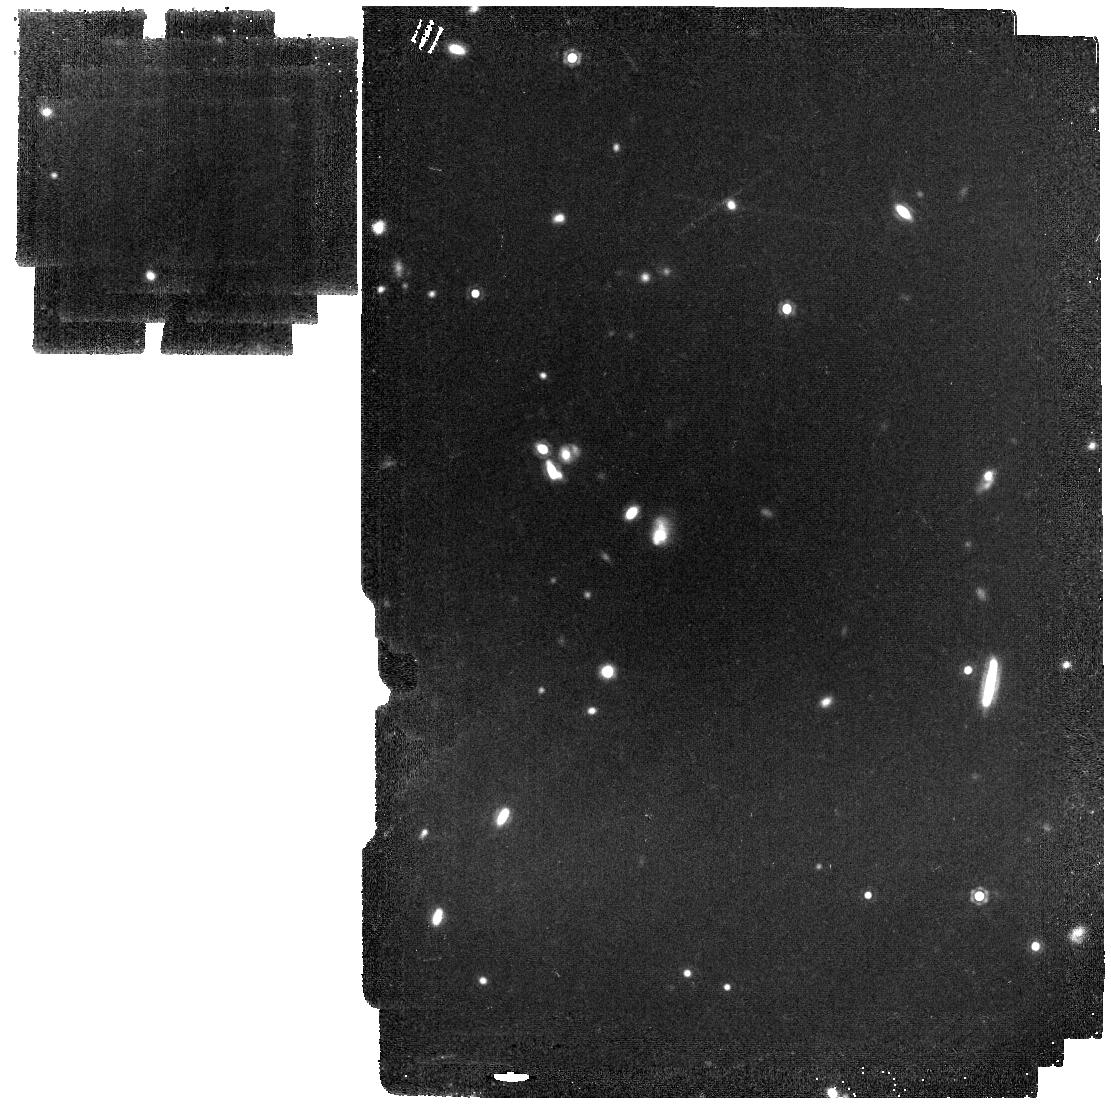
Target: XDF-OFFCENTER-TILE-2. Instrument: MIRI. Filter: F1500W. Exposure: 19 min. Observation ID: jw01207-o005_t010_miri_f1500w

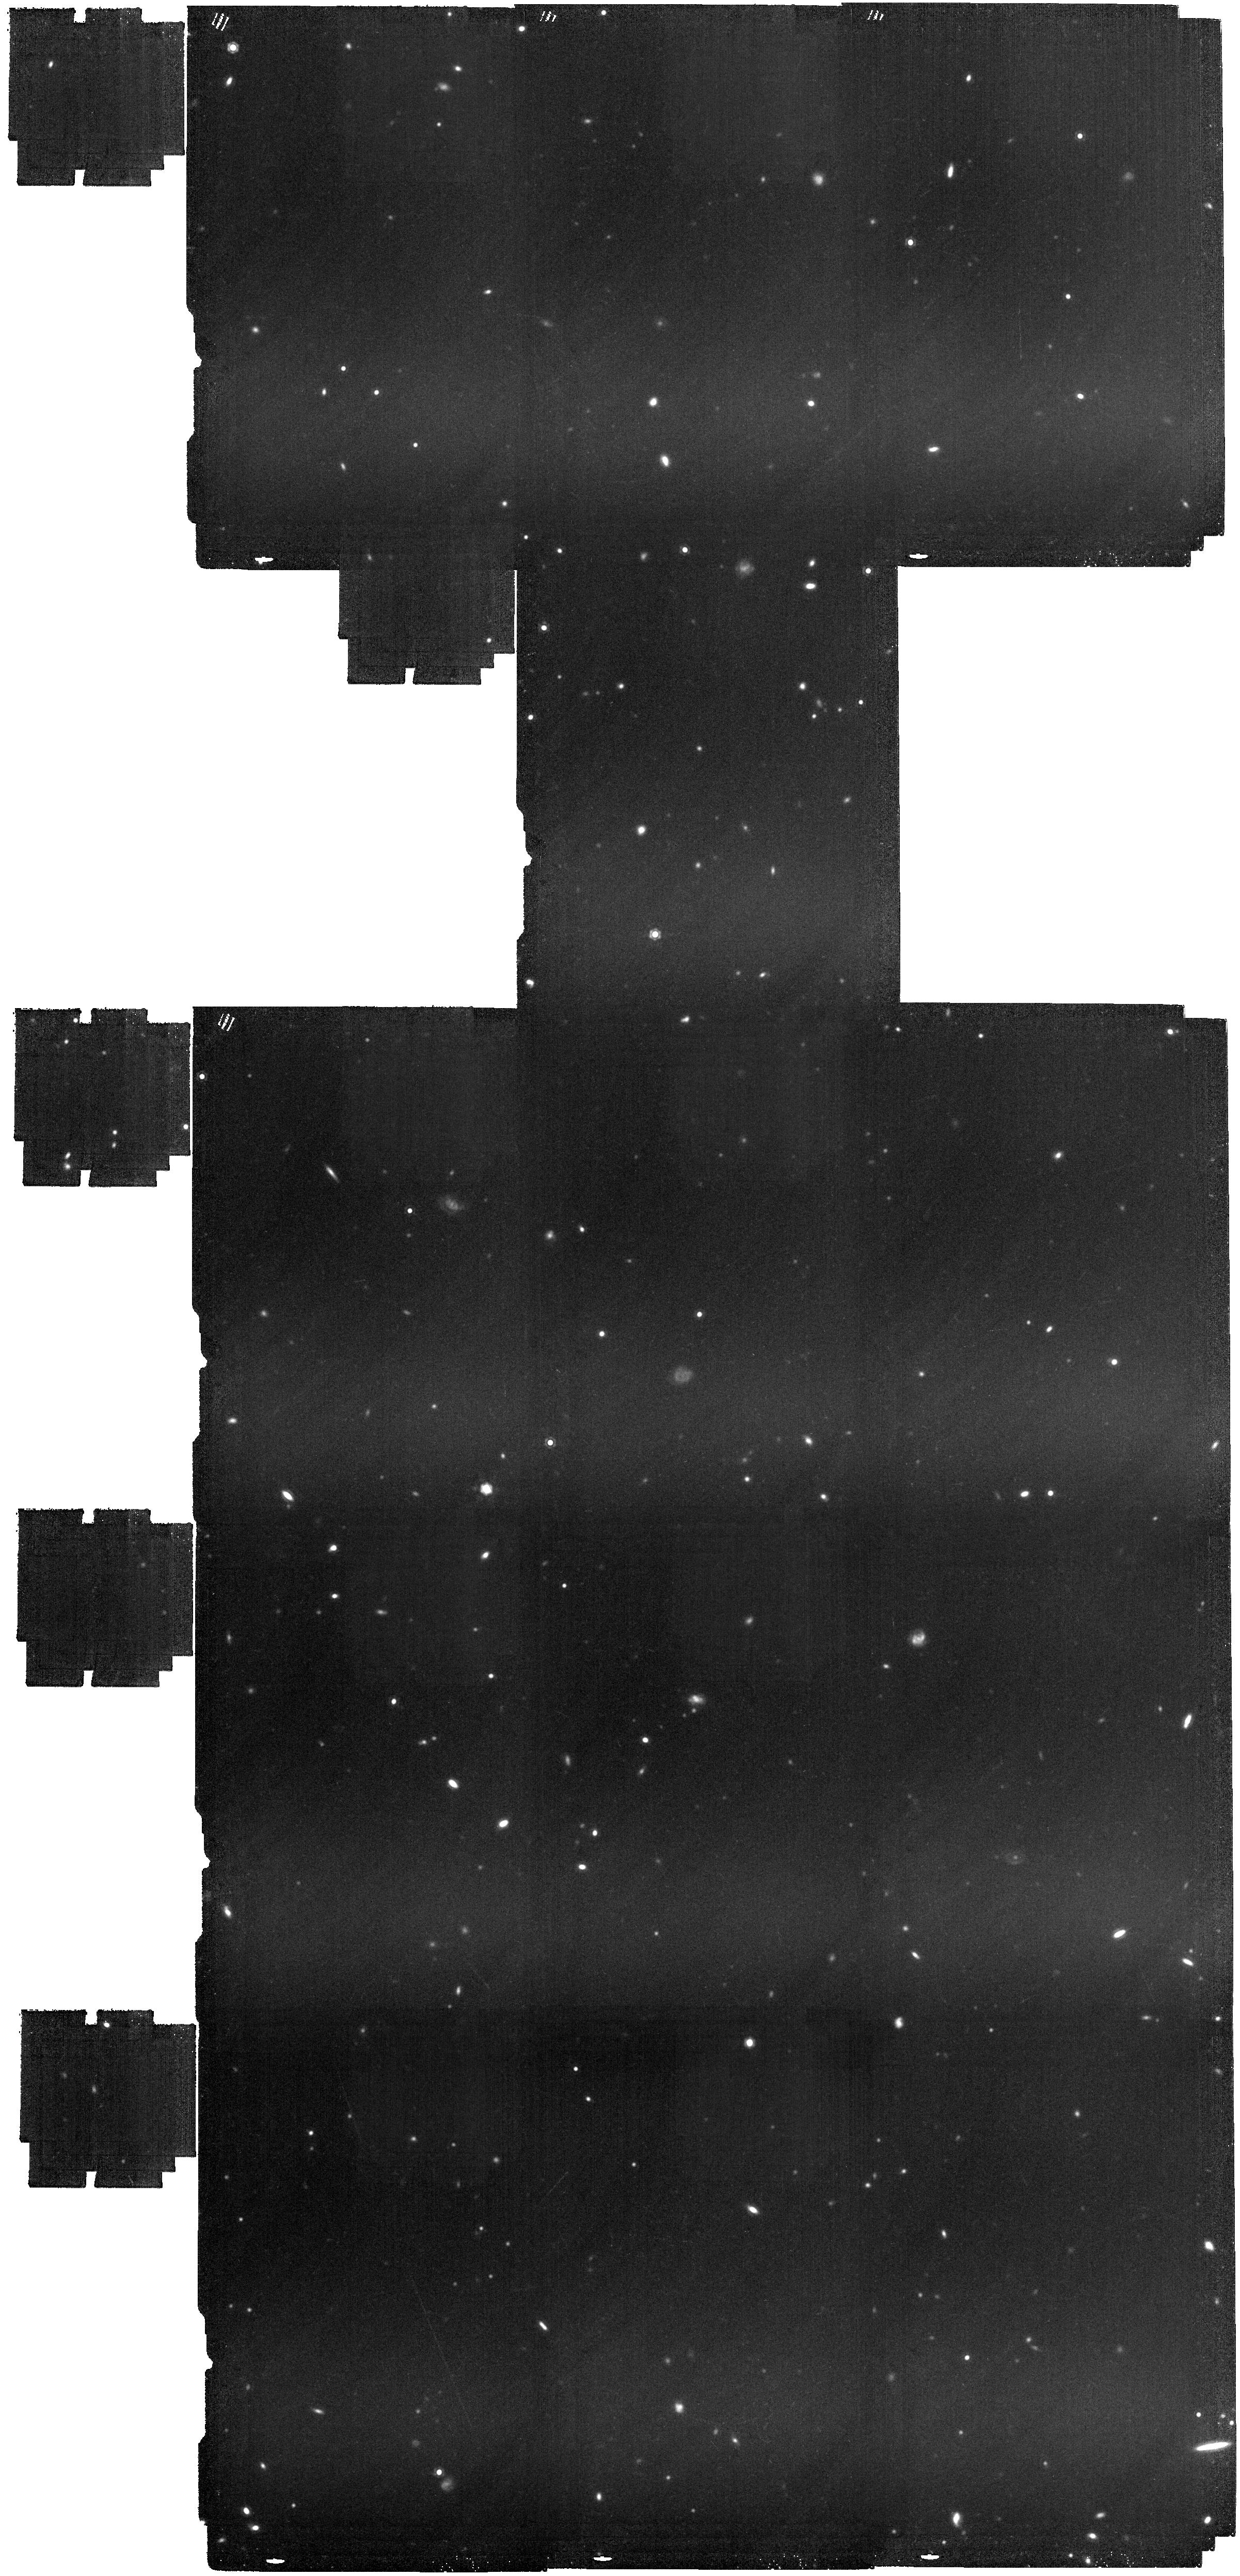
Target: XDF-OFFCENTER. Instrument: MIRI. Filter: F1800W. Exposure: 2.7 h. Observation ID: jw01207-o001_t001_miri_f1800w

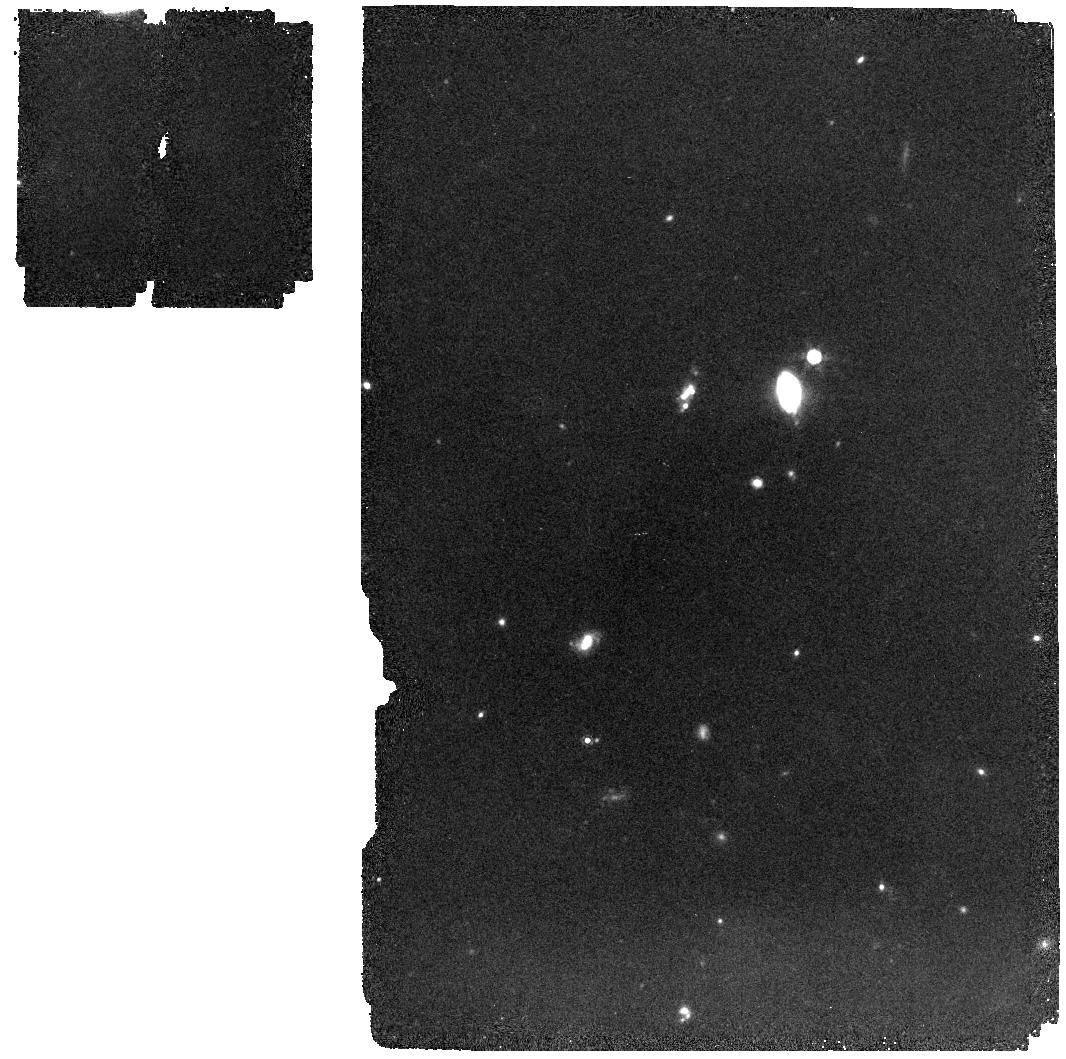
Target: XDF-OFFCENTER-TILE-6. Instrument: MIRI. Filter: F1000W. Exposure: 11 min. Observation ID: jw01207-o006_t011_miri_f1000w

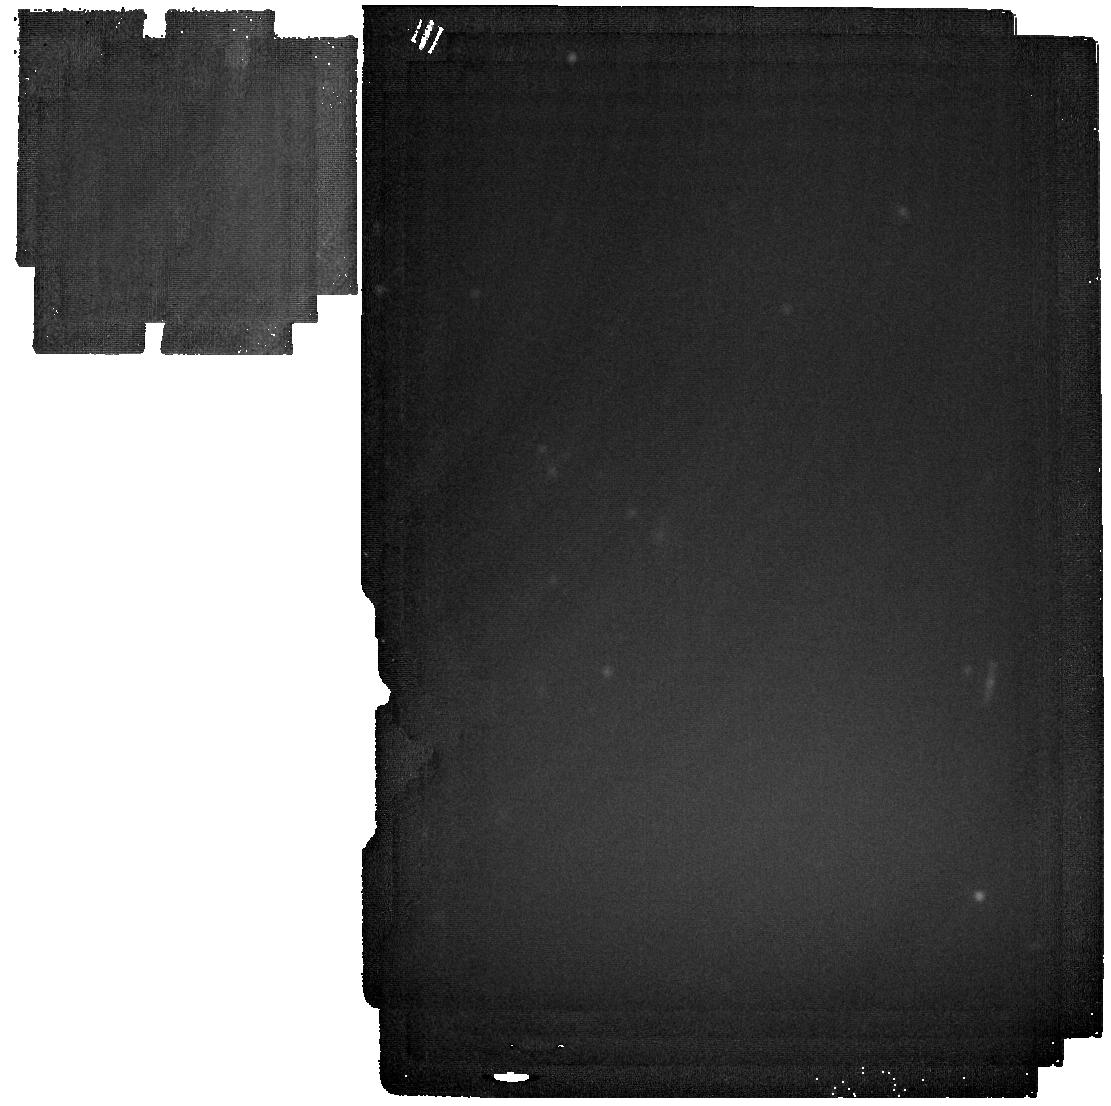
Target: XDF-OFFCENTER-TILE-2. Instrument: MIRI. Filter: F2550W. Exposure: 14 min. Observation ID: jw01207-o005_t010_miri_f2550w

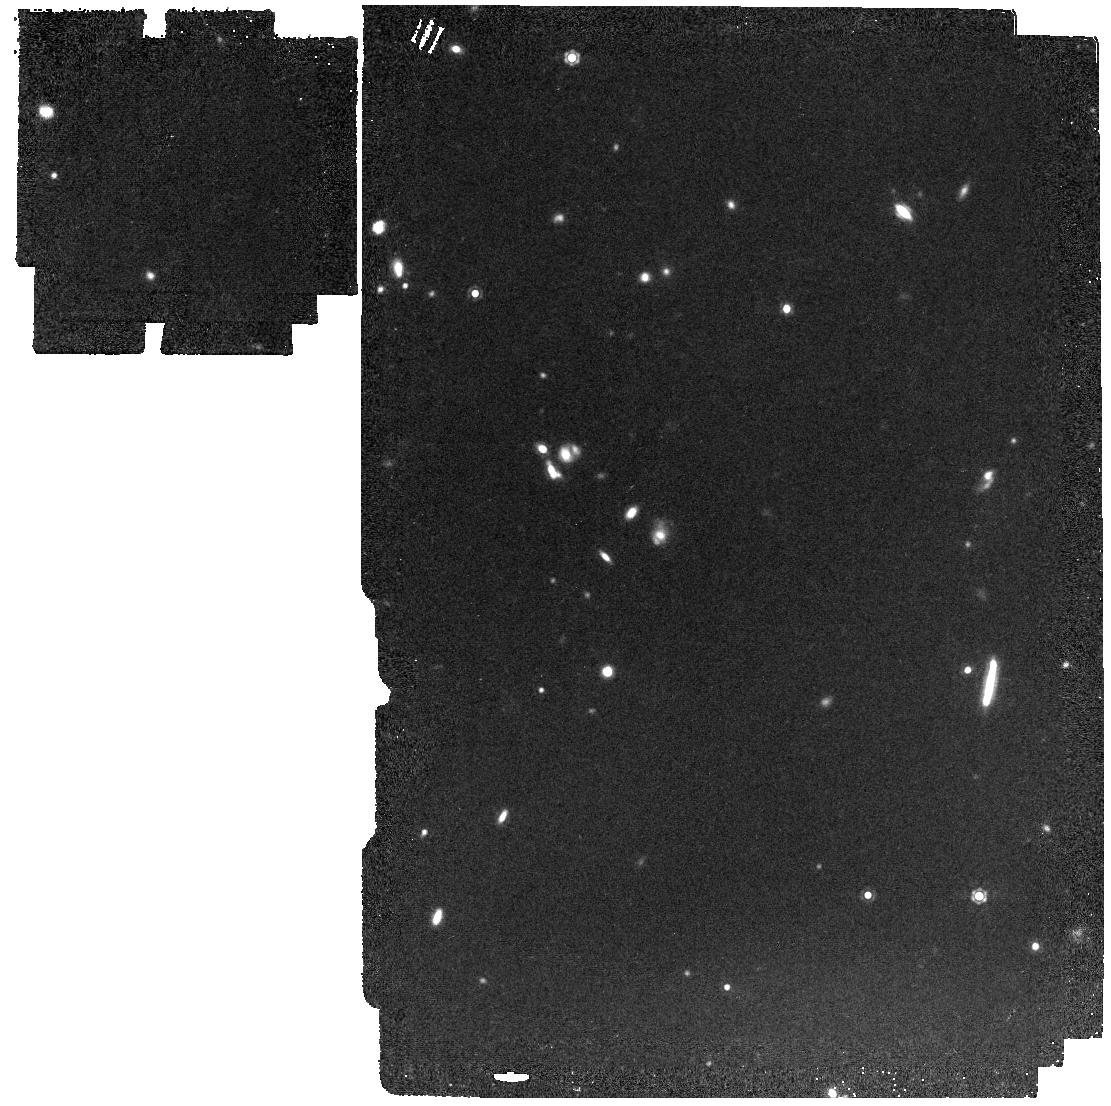
Target: XDF-OFFCENTER-TILE-2. Instrument: MIRI. Filter: F1280W. Exposure: 13 min. Observation ID: jw01207-o005_t010_miri_f1280w

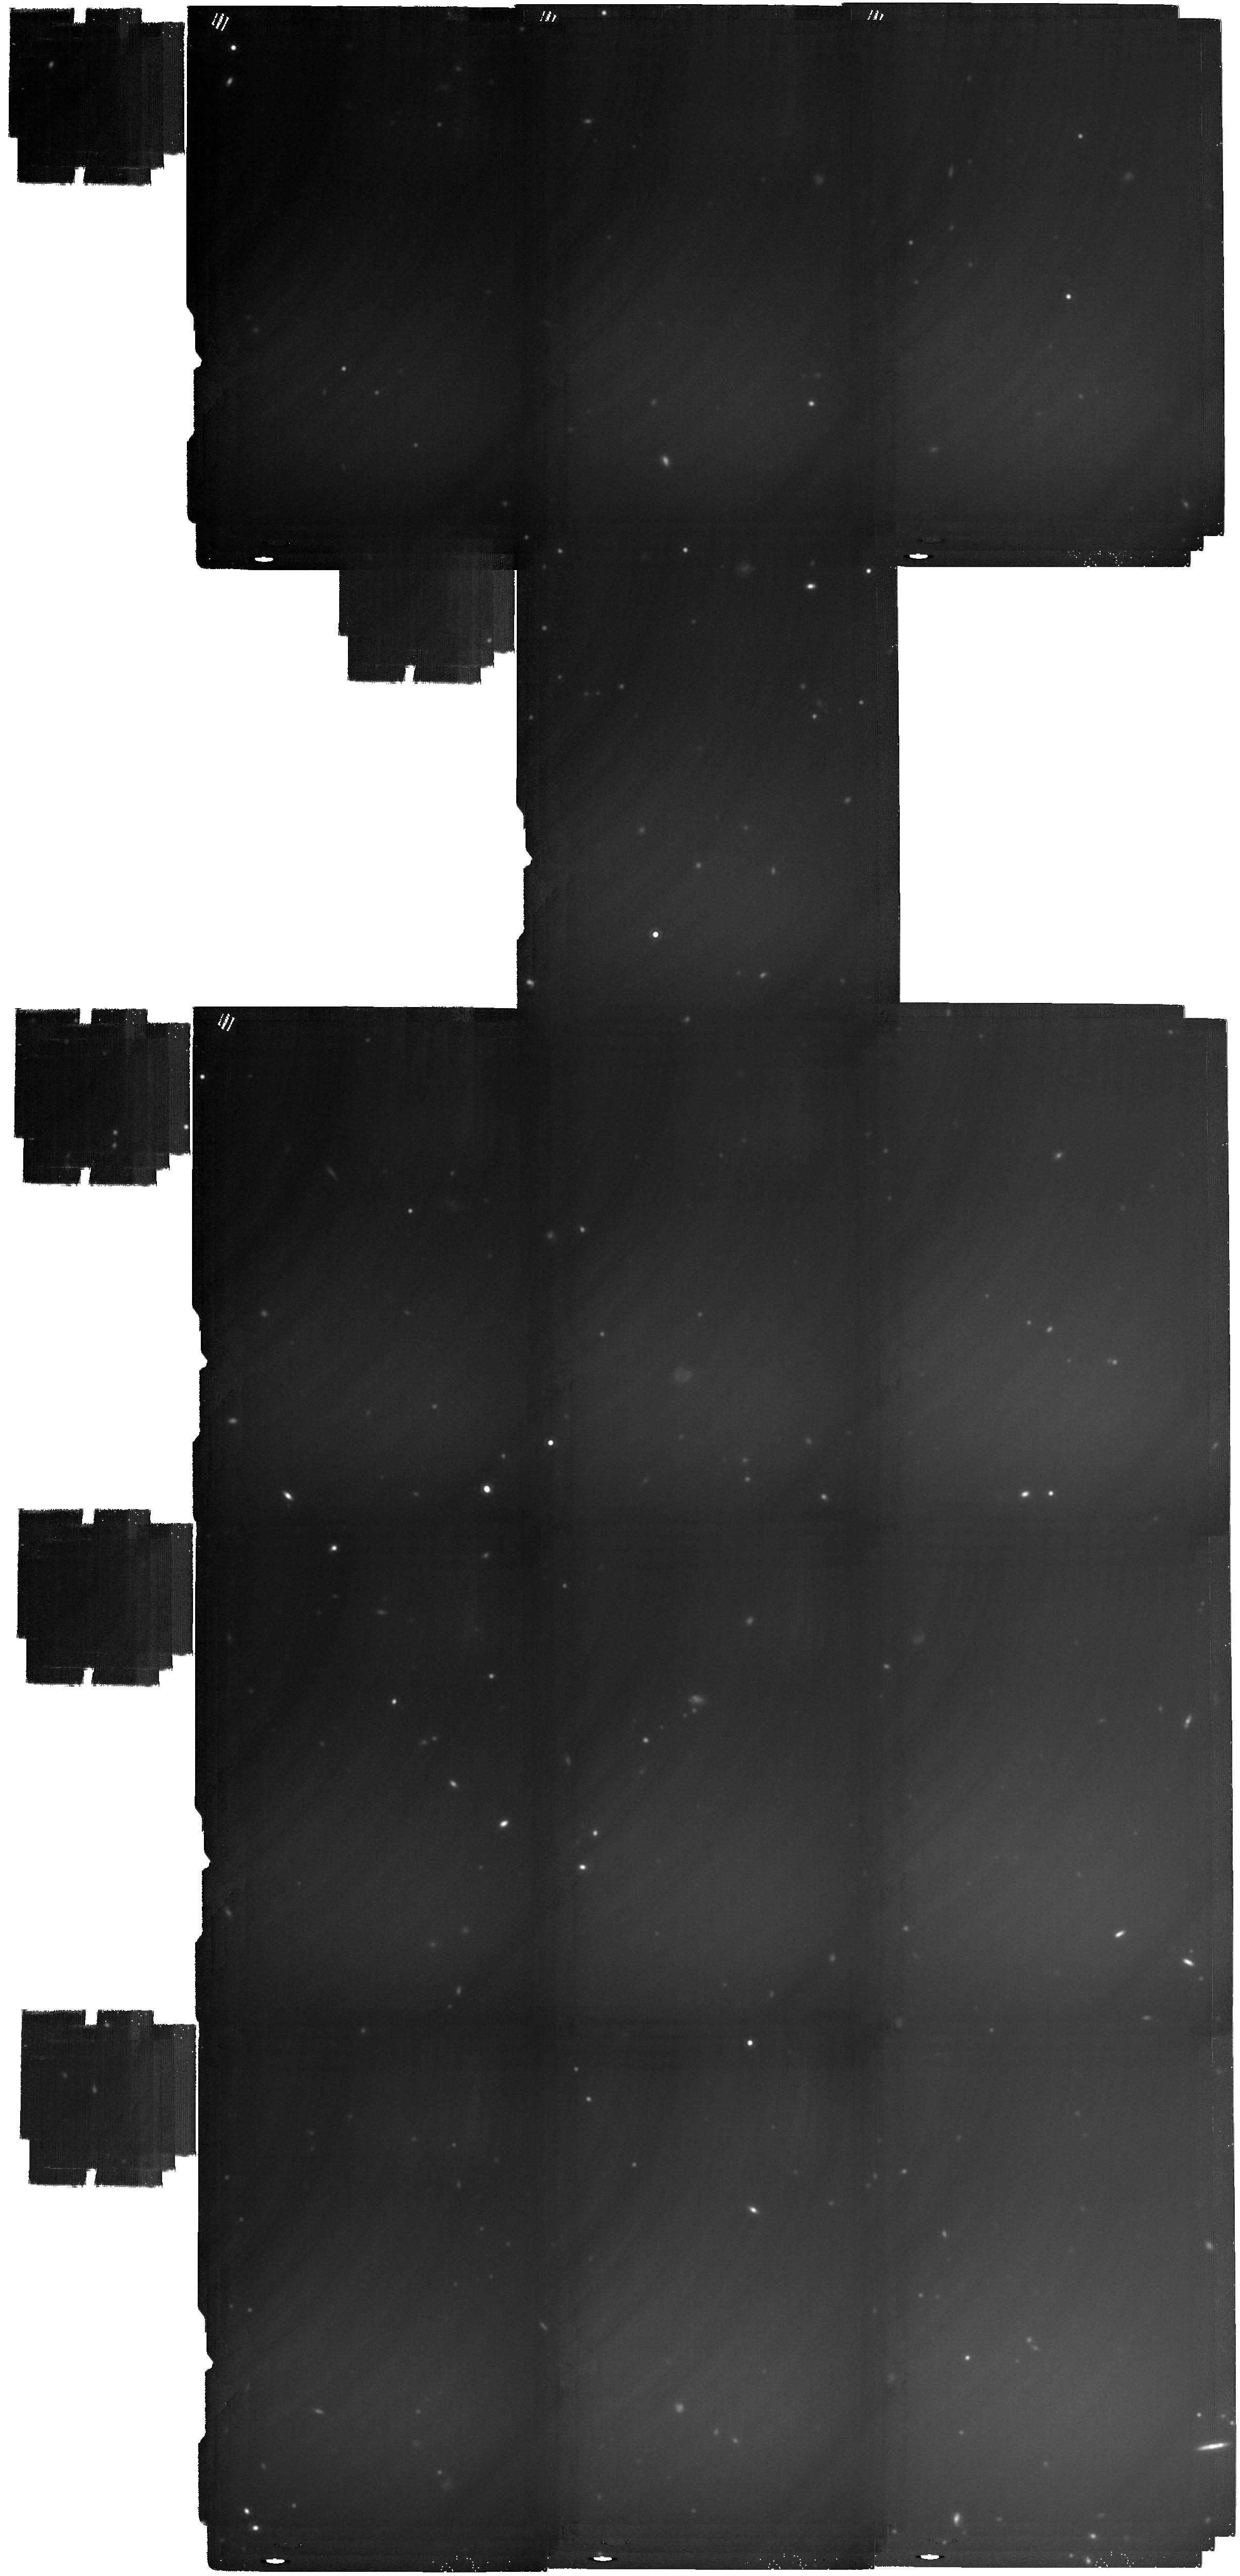
Target: XDF-OFFCENTER. Instrument: MIRI. Filter: F2100W. Exposure: 7.9 h. Observation ID: jw01207-o001_t001_miri_f2100w

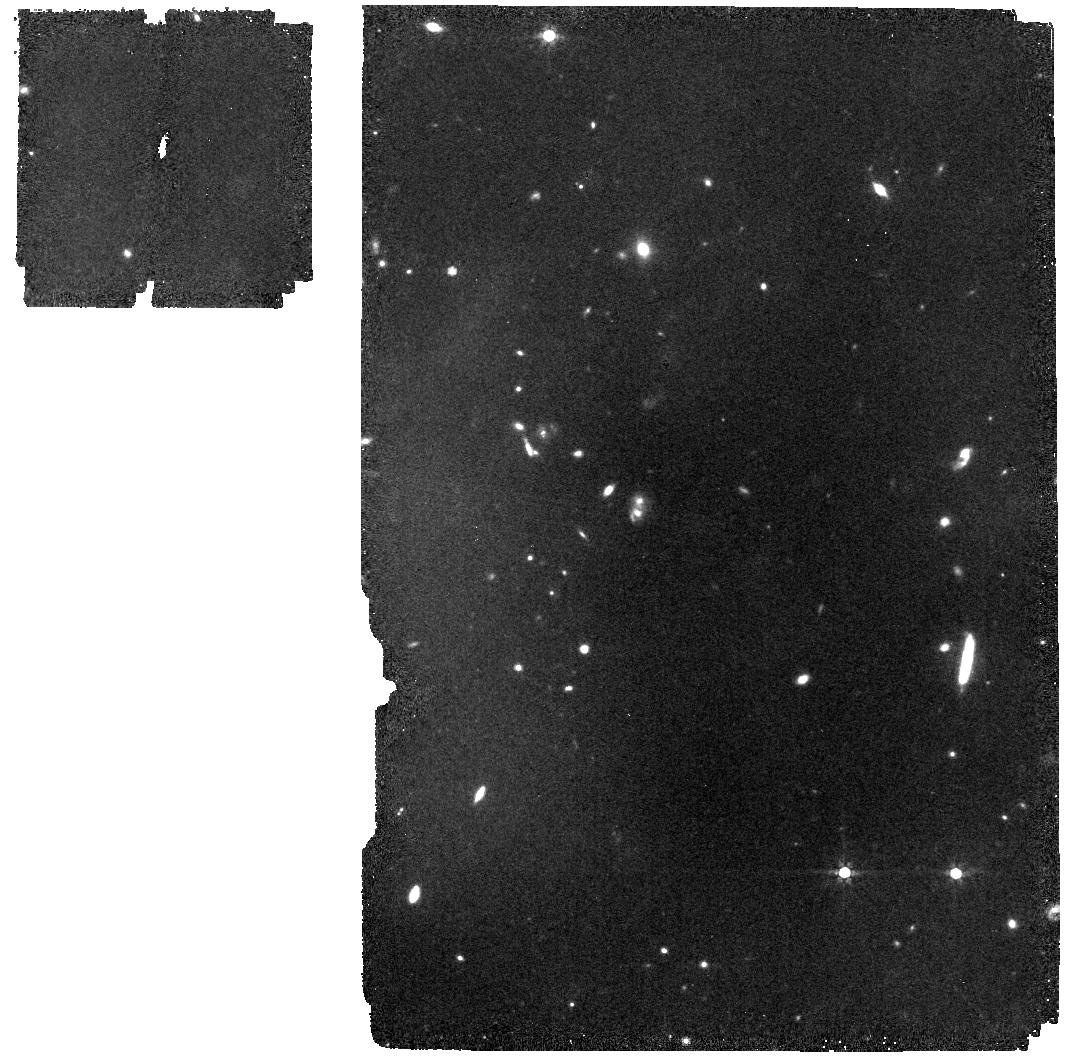
Target: XDF-OFFCENTER-TILE-2. Instrument: MIRI. Filter: F770W. Exposure: 14 min. Observation ID: jw01207-o005_t010_miri_f770w

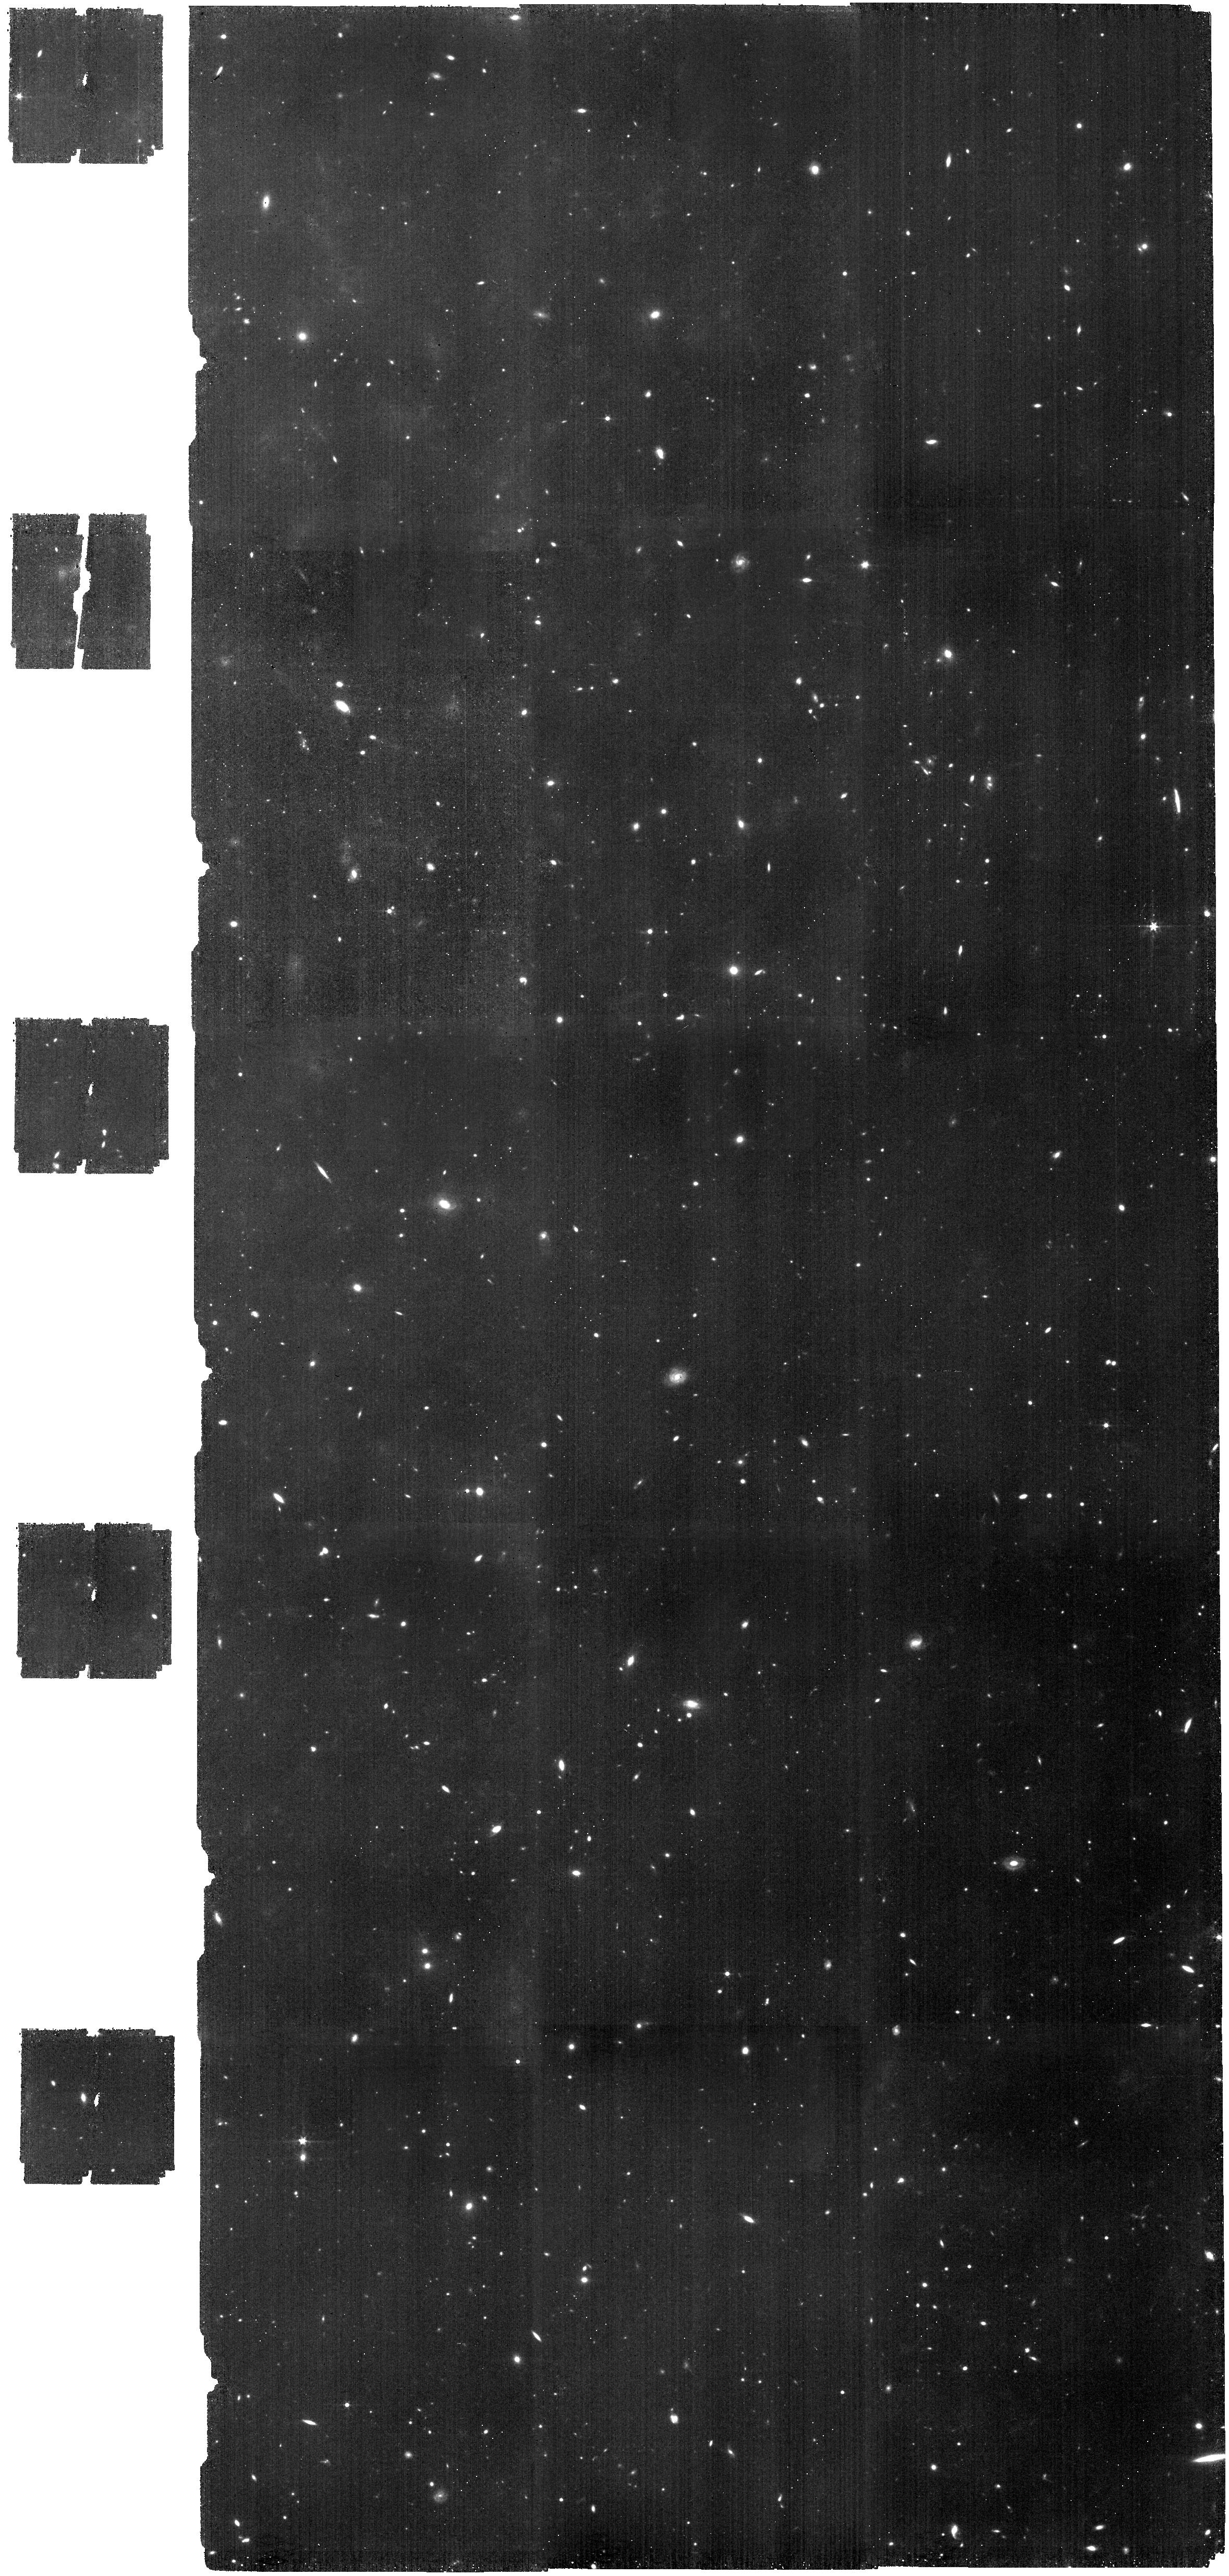
Target: XDF-OFFCENTER. Instrument: MIRI. Filter: F560W. Exposure: 2.6 h. Observation ID: jw01207-o001_t001_miri_f560w

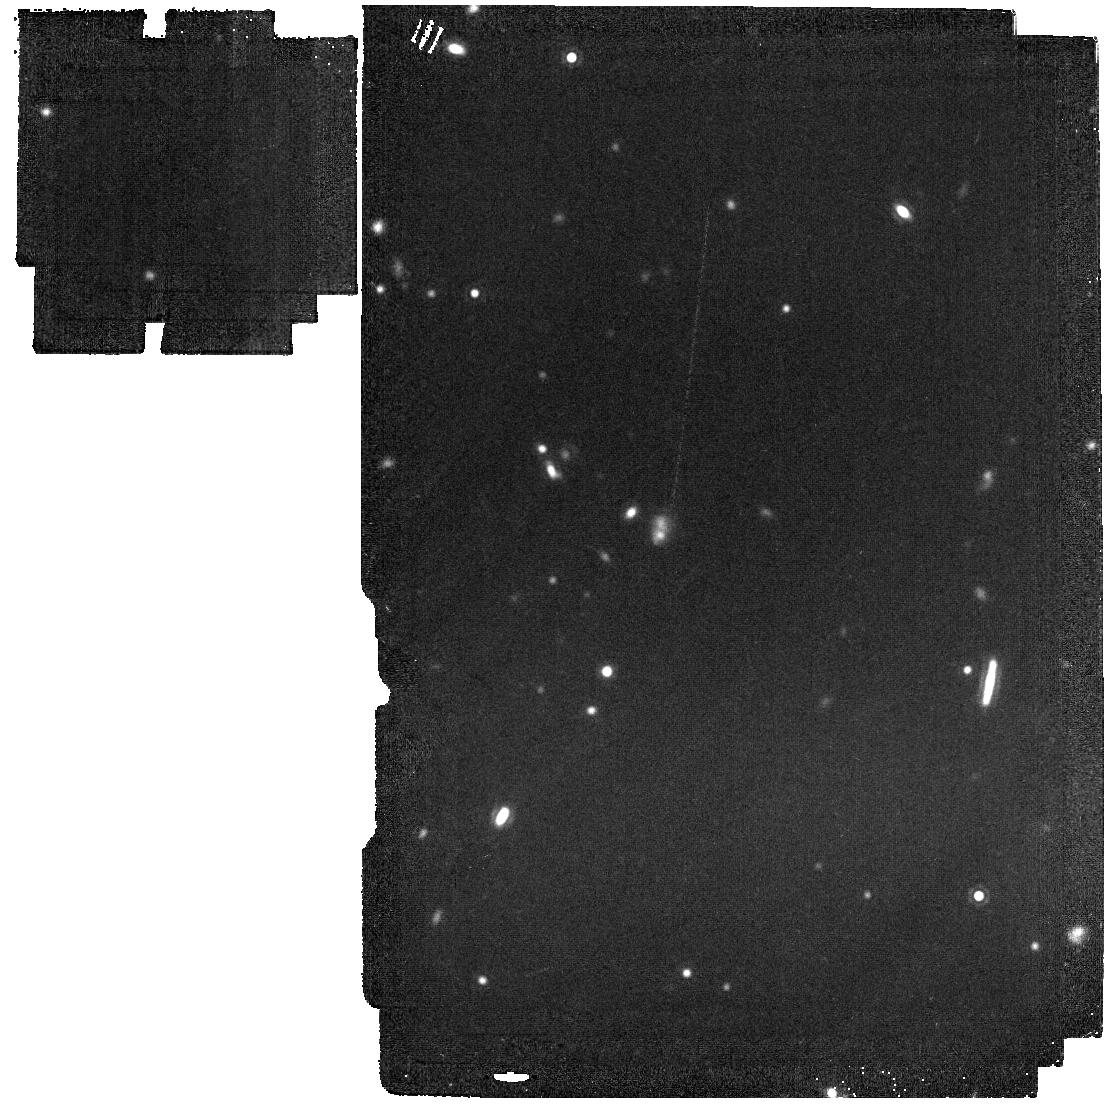
Target: XDF-OFFCENTER-TILE-2. Instrument: MIRI. Filter: F1800W. Exposure: 13 min. Observation ID: jw01207-o005_t010_miri_f1800w

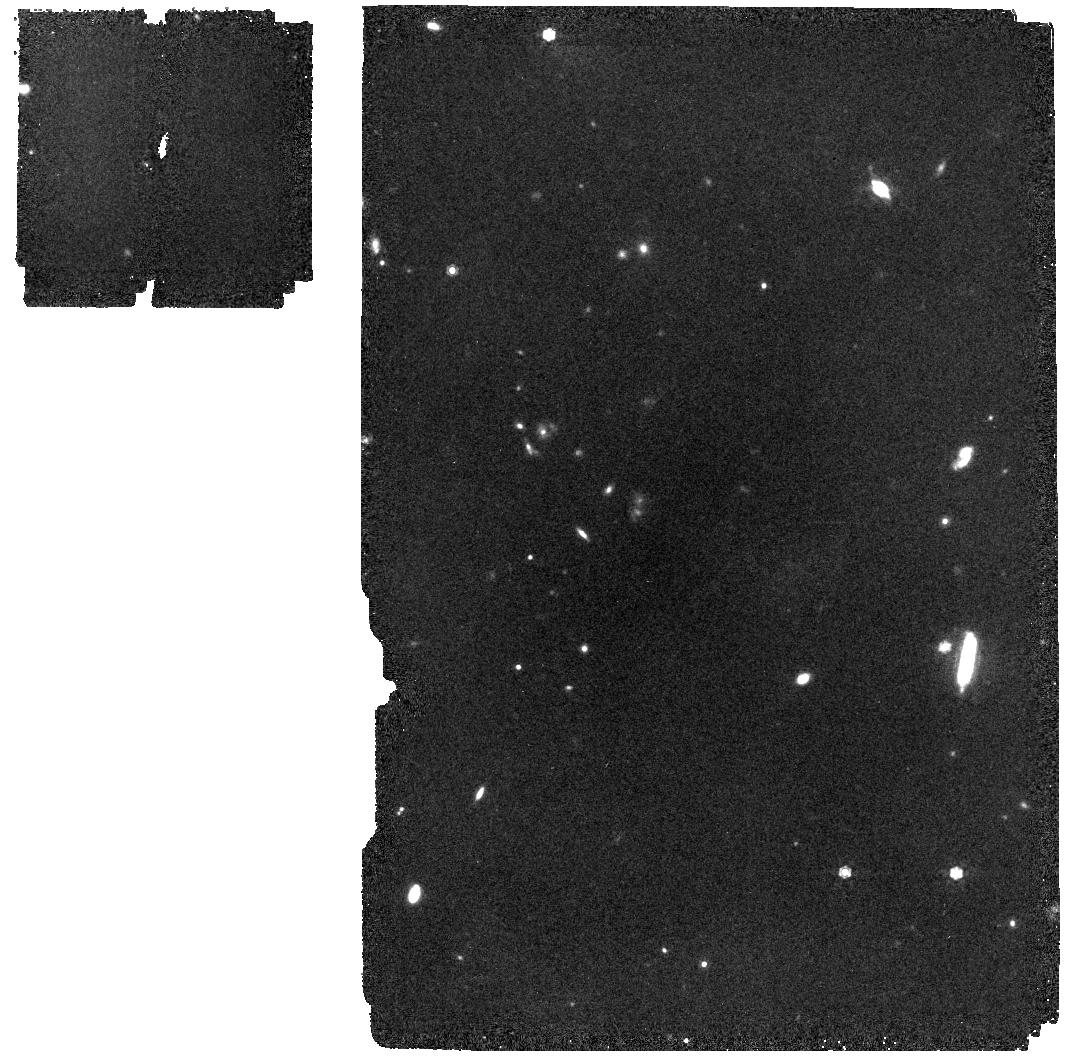
Target: XDF-OFFCENTER-TILE-2. Instrument: MIRI. Filter: F1000W. Exposure: 11 min. Observation ID: jw01207-o005_t010_miri_f1000w

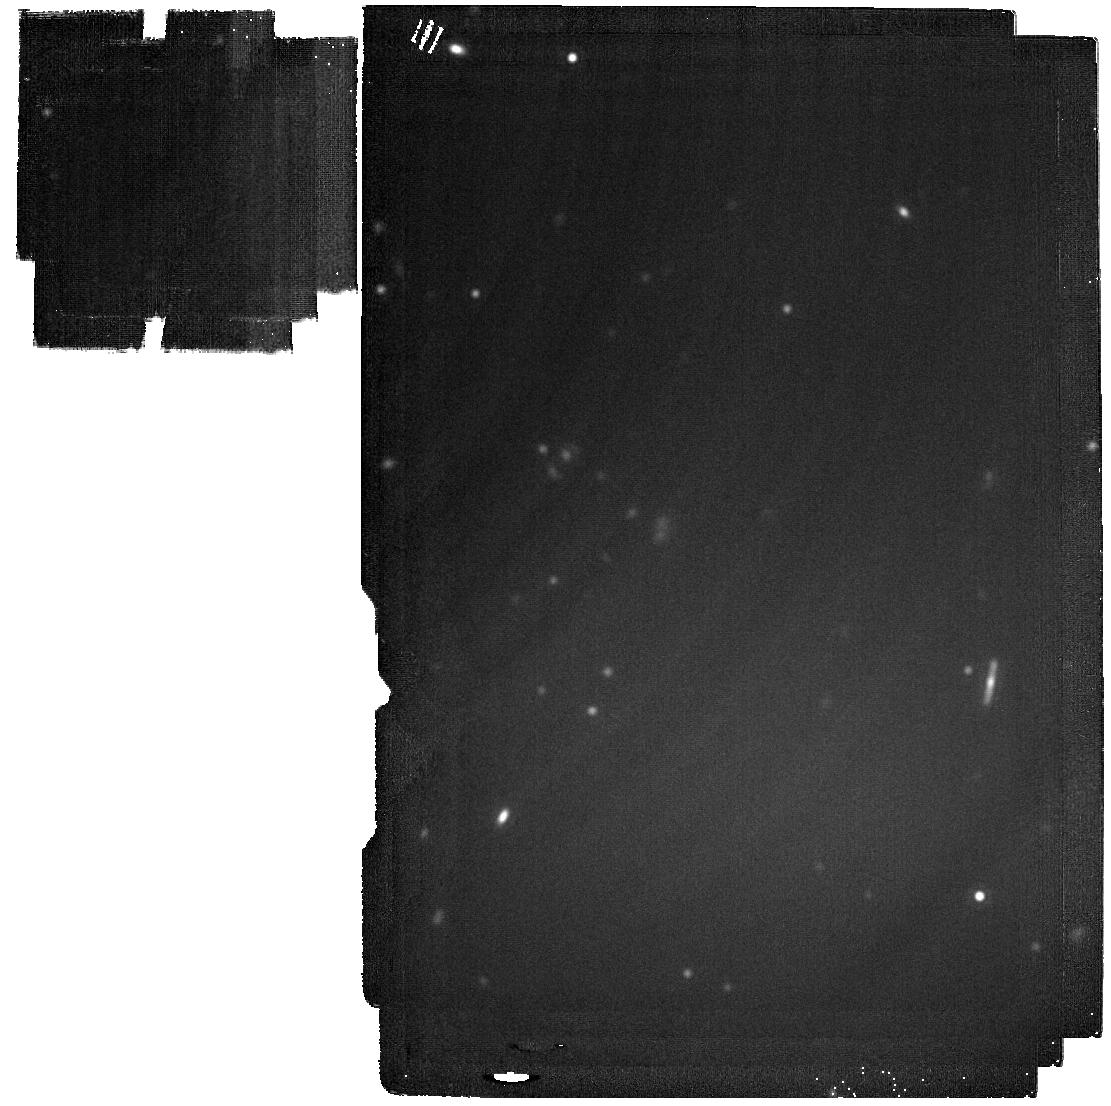
Target: XDF-OFFCENTER-TILE-2. Instrument: MIRI. Filter: F2100W. Exposure: 36 min. Observation ID: jw01207-o005_t010_miri_f2100w

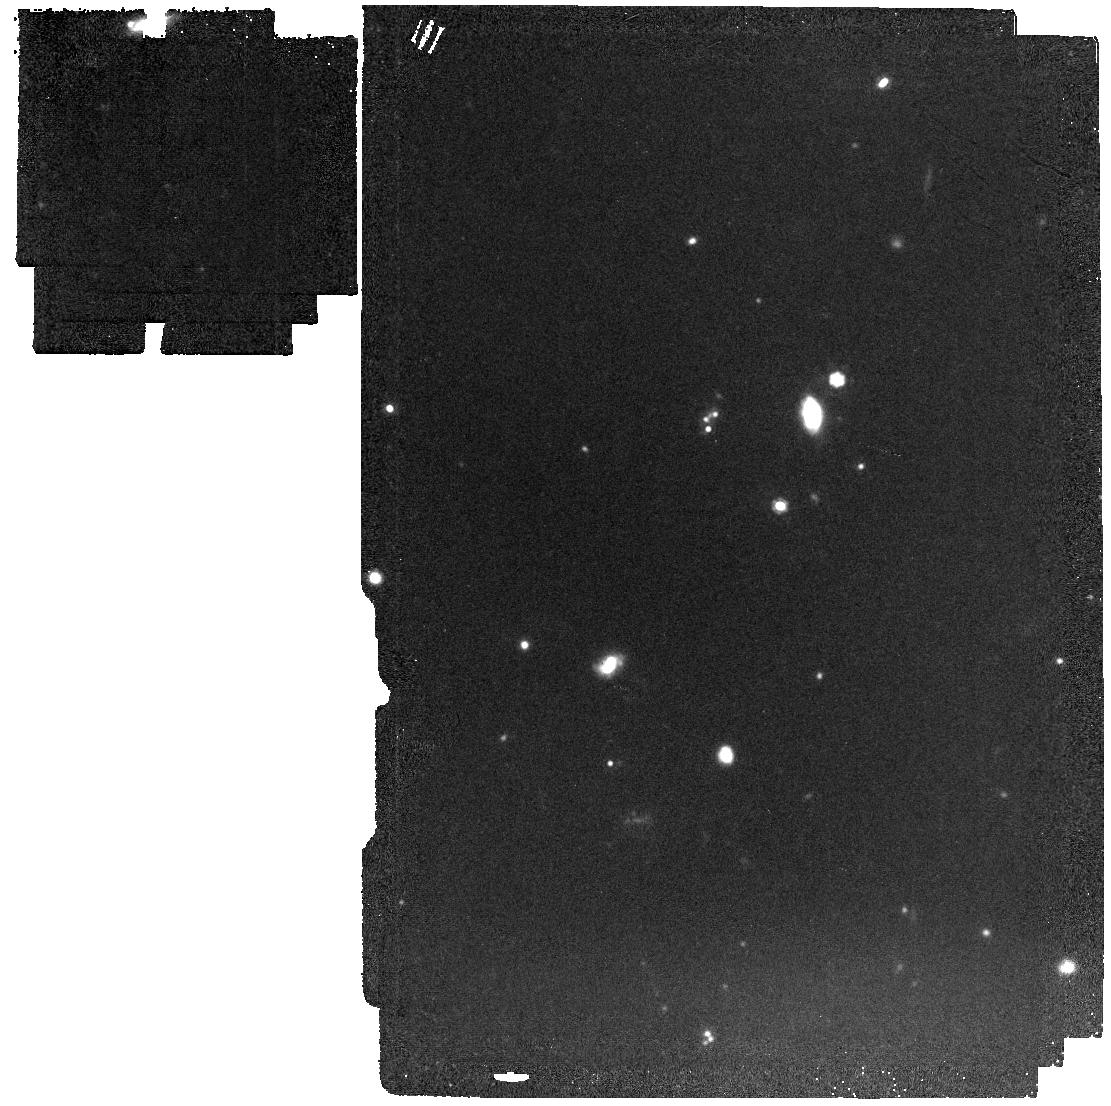
Target: XDF-OFFCENTER-TILE-6. Instrument: MIRI. Filter: F1280W. Exposure: 13 min. Observation ID: jw01207-o006_t011_miri_f1280w

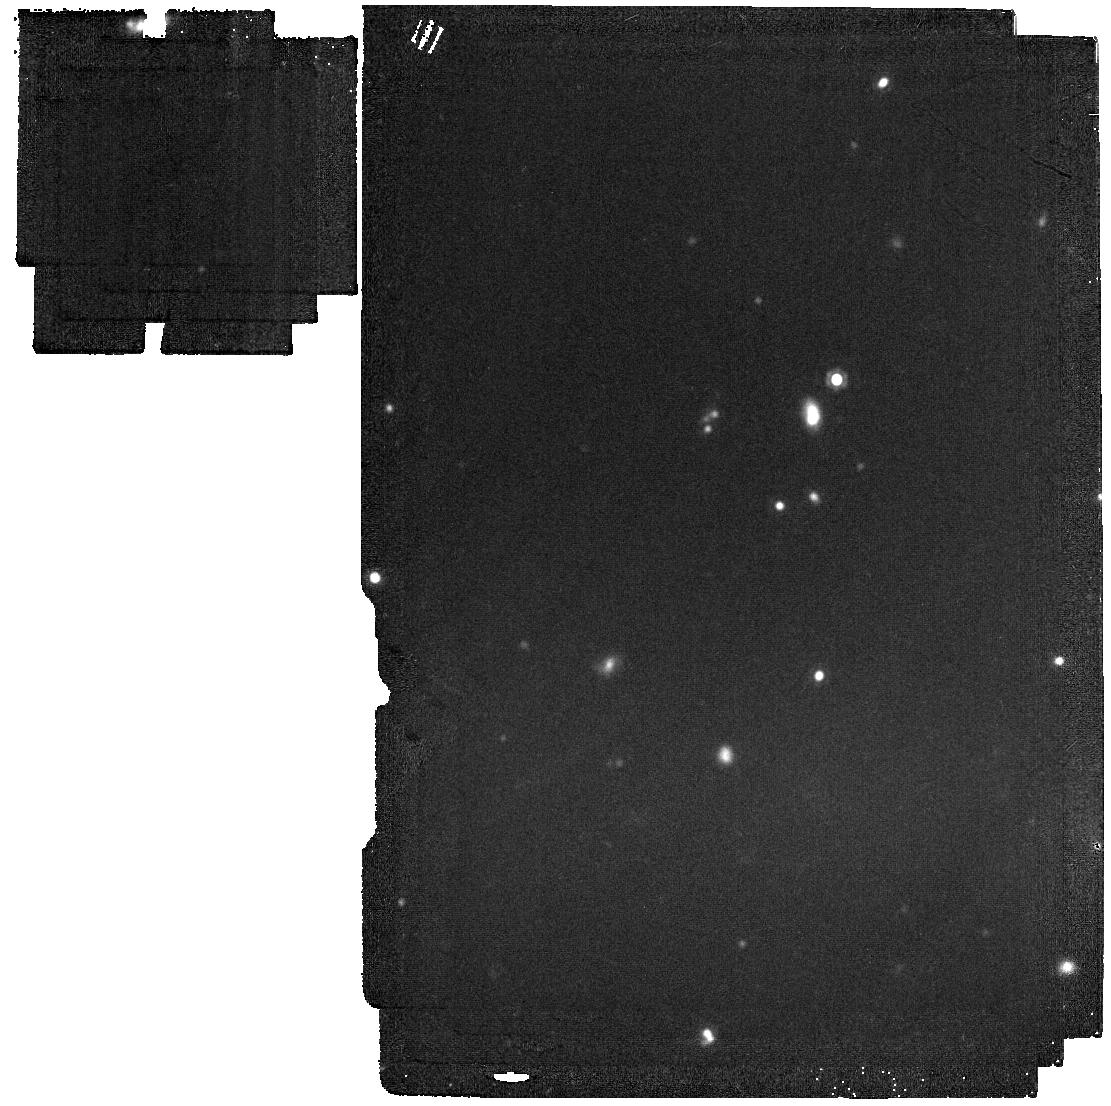
Target: XDF-OFFCENTER-TILE-6. Instrument: MIRI. Filter: F1800W. Exposure: 13 min. Observation ID: jw01207-o006_t011_miri_f1800w

MIRI in the Hubble Ultra-Deep Field (PI: Rieke, George)

We plan a MIRI multi-band survey in the GOODS-S/HUDF region, covering about 30 square arcmin and using all the MIRI imaging bands. Selected galaxies from this survey will be observed with NIRSpec at R = 1000 and from 1 to 5.2 microns. We will model the photometry to separate AGNs from star forming galaxies. We expect to find 30 - 40 AGN of known types and detected at 10:1 signal to noise or higher at 21 microns. We should be able to identify any previously unknown obscured AGNs, and with the deep X-ray, optical and radio data in the same field should obtain a complete sample of these objects. This same survey will provide high quality measurements of some 2000 star forming galaxies. We will compare star formation rates determined from X-rays, hydrogen recombination lines, UV, and mid-infrared to calibrate these indicators at z = 2. We will also use the spectra to estimate metallicities and study the dependence of the aromatic bands and other properties of the galaxies on this parameter. Together these measurements will let us determine accurate SFR densities, luminosity functions, and other parameters relevant to galaxy evolution. GRIEKE_4001-4011